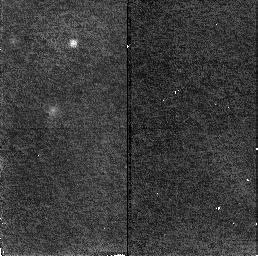
Target: GAL-CLUS-0026+1653-ARCA. Instrument: NICMOS/NIC2. Filter: F160W. Exposure: 19 min. Observation ID: n4a704030

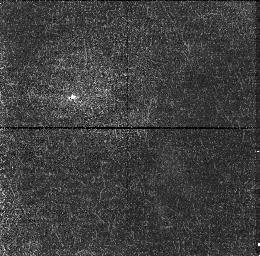
Target: GAL-CLUS-0026+1653-ARCC. Instrument: NICMOS/NIC1. Filter: F110W. Exposure: 19 min. Observation ID: n4a702010

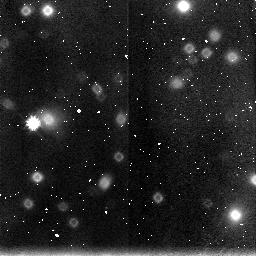
Target: GAL-CLUS-0026+1653-ARCD. Instrument: NICMOS/NIC3. Filter: F160W. Exposure: 19 min. Observation ID: n4a703050

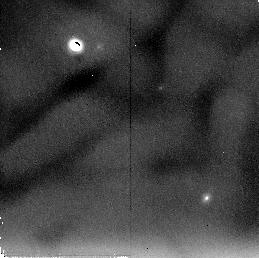
Target: GAL-CLUS-0026+1653-ARCA. Instrument: NICMOS/NIC2. Filter: F205W. Exposure: 38 min. Observation ID: n4a701070

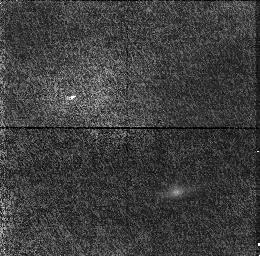
Target: GAL-CLUS-0026+1653-ARCC. Instrument: NICMOS/NIC1. Filter: F110W. Exposure: 19 min. Observation ID: n4a705010

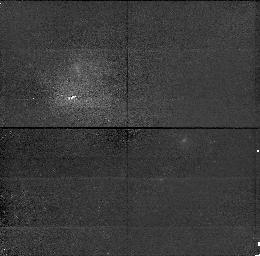
Target: GAL-CLUS-0026+1653-ARCA. Instrument: NICMOS/NIC1. Filter: F110W. Exposure: 19 min. Observation ID: n4a701010

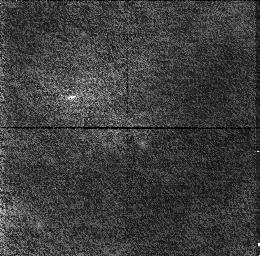
Target: GAL-CLUS-0026+1653-ARCA. Instrument: NICMOS/NIC1. Filter: F110W. Exposure: 19 min. Observation ID: n4a704010

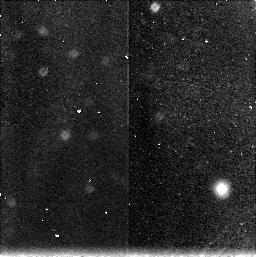
Target: GAL-CLUS-0026+1653-ARCC. Instrument: NICMOS/NIC3. Filter: F160W. Exposure: 38 min. Observation ID: n4a705080

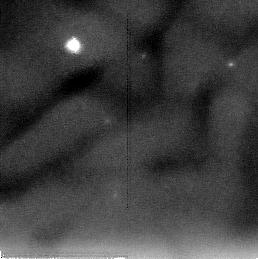
Target: GAL-CLUS-0026+1653-ARCD. Instrument: NICMOS/NIC2. Filter: F205W. Exposure: 38 min. Observation ID: n4a703070

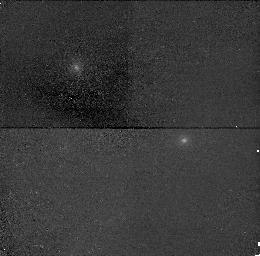
Target: GAL-CLUS-0026+1653-ARCA. Instrument: NICMOS/NIC1. Filter: F160W. Exposure: 19 min. Observation ID: n4a701040

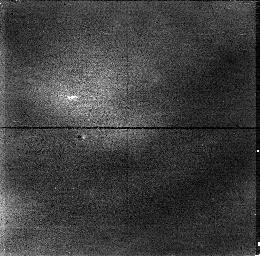
Target: GAL-CLUS-0026+1653-ARCD. Instrument: NICMOS/NIC1. Filter: F110W. Exposure: 19 min. Observation ID: n4a703010

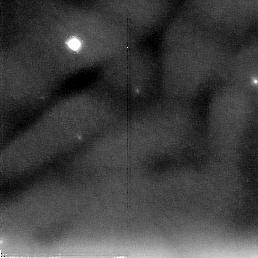
Target: GAL-CLUS-0026+1653-ARCA. Instrument: NICMOS/NIC2. Filter: F205W. Exposure: 38 min. Observation ID: n4a704070

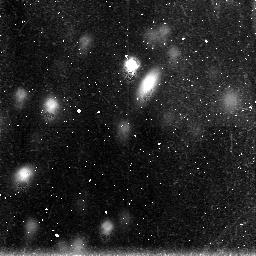
Target: GAL-CLUS-0026+1653-ARCC. Instrument: NICMOS/NIC3. Filter: F160W. Exposure: 19 min. Observation ID: n4a702020

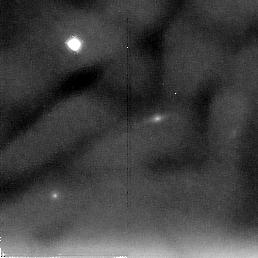
Target: GAL-CLUS-0026+1653-ARCC. Instrument: NICMOS/NIC2. Filter: F205W. Exposure: 38 min. Observation ID: n4a705070

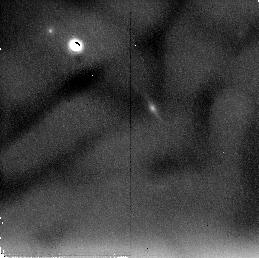
Target: GAL-CLUS-0026+1653-ARCC. Instrument: NICMOS/NIC2. Filter: F205W. Exposure: 38 min. Observation ID: n4a702070

Gravitational Lensing Enhanced NICMOS Imagery of a Young, Rapidly Evolving Faint Blue Galaxy (PI: Turner, Edwin L.)

Previous WFPC2 observations of the gravitational lens system Cl0024+16 in which a faint blue galaxy is multipli-imaged by a foreground rich galaxy cluster have allowed the reconstruction of the source. It displays a spectacular ring like morphology with several bright knots and a dark center that strongly suggests vigorous star formation and rapid evolution. This proposal requests NICMOS H, J and K band images of the three brightest and most magnified of these arcs. These data will be used to reconstruct, by the same inverse lensing processing, the source's appearance at NIR wavelengths. The gravitational lensing boost provides us with more than 10 times more total flux and up to about ten times better spatial resolution than would otherwise be available for a typical member of the faint blue galaxy population. The resulting 3 band (2 color) NIR source image, in combination with WFPC2 data obtained previously (see figures), will allow us to (1) search for any old stellar population in this apparently young and rapidly evolving object, (2) characterize the luminosity, color and morphology of any such old component of the galaxy, and (3) test the hypothesis that some regions of the source galaxy are heavily obscured by dust.